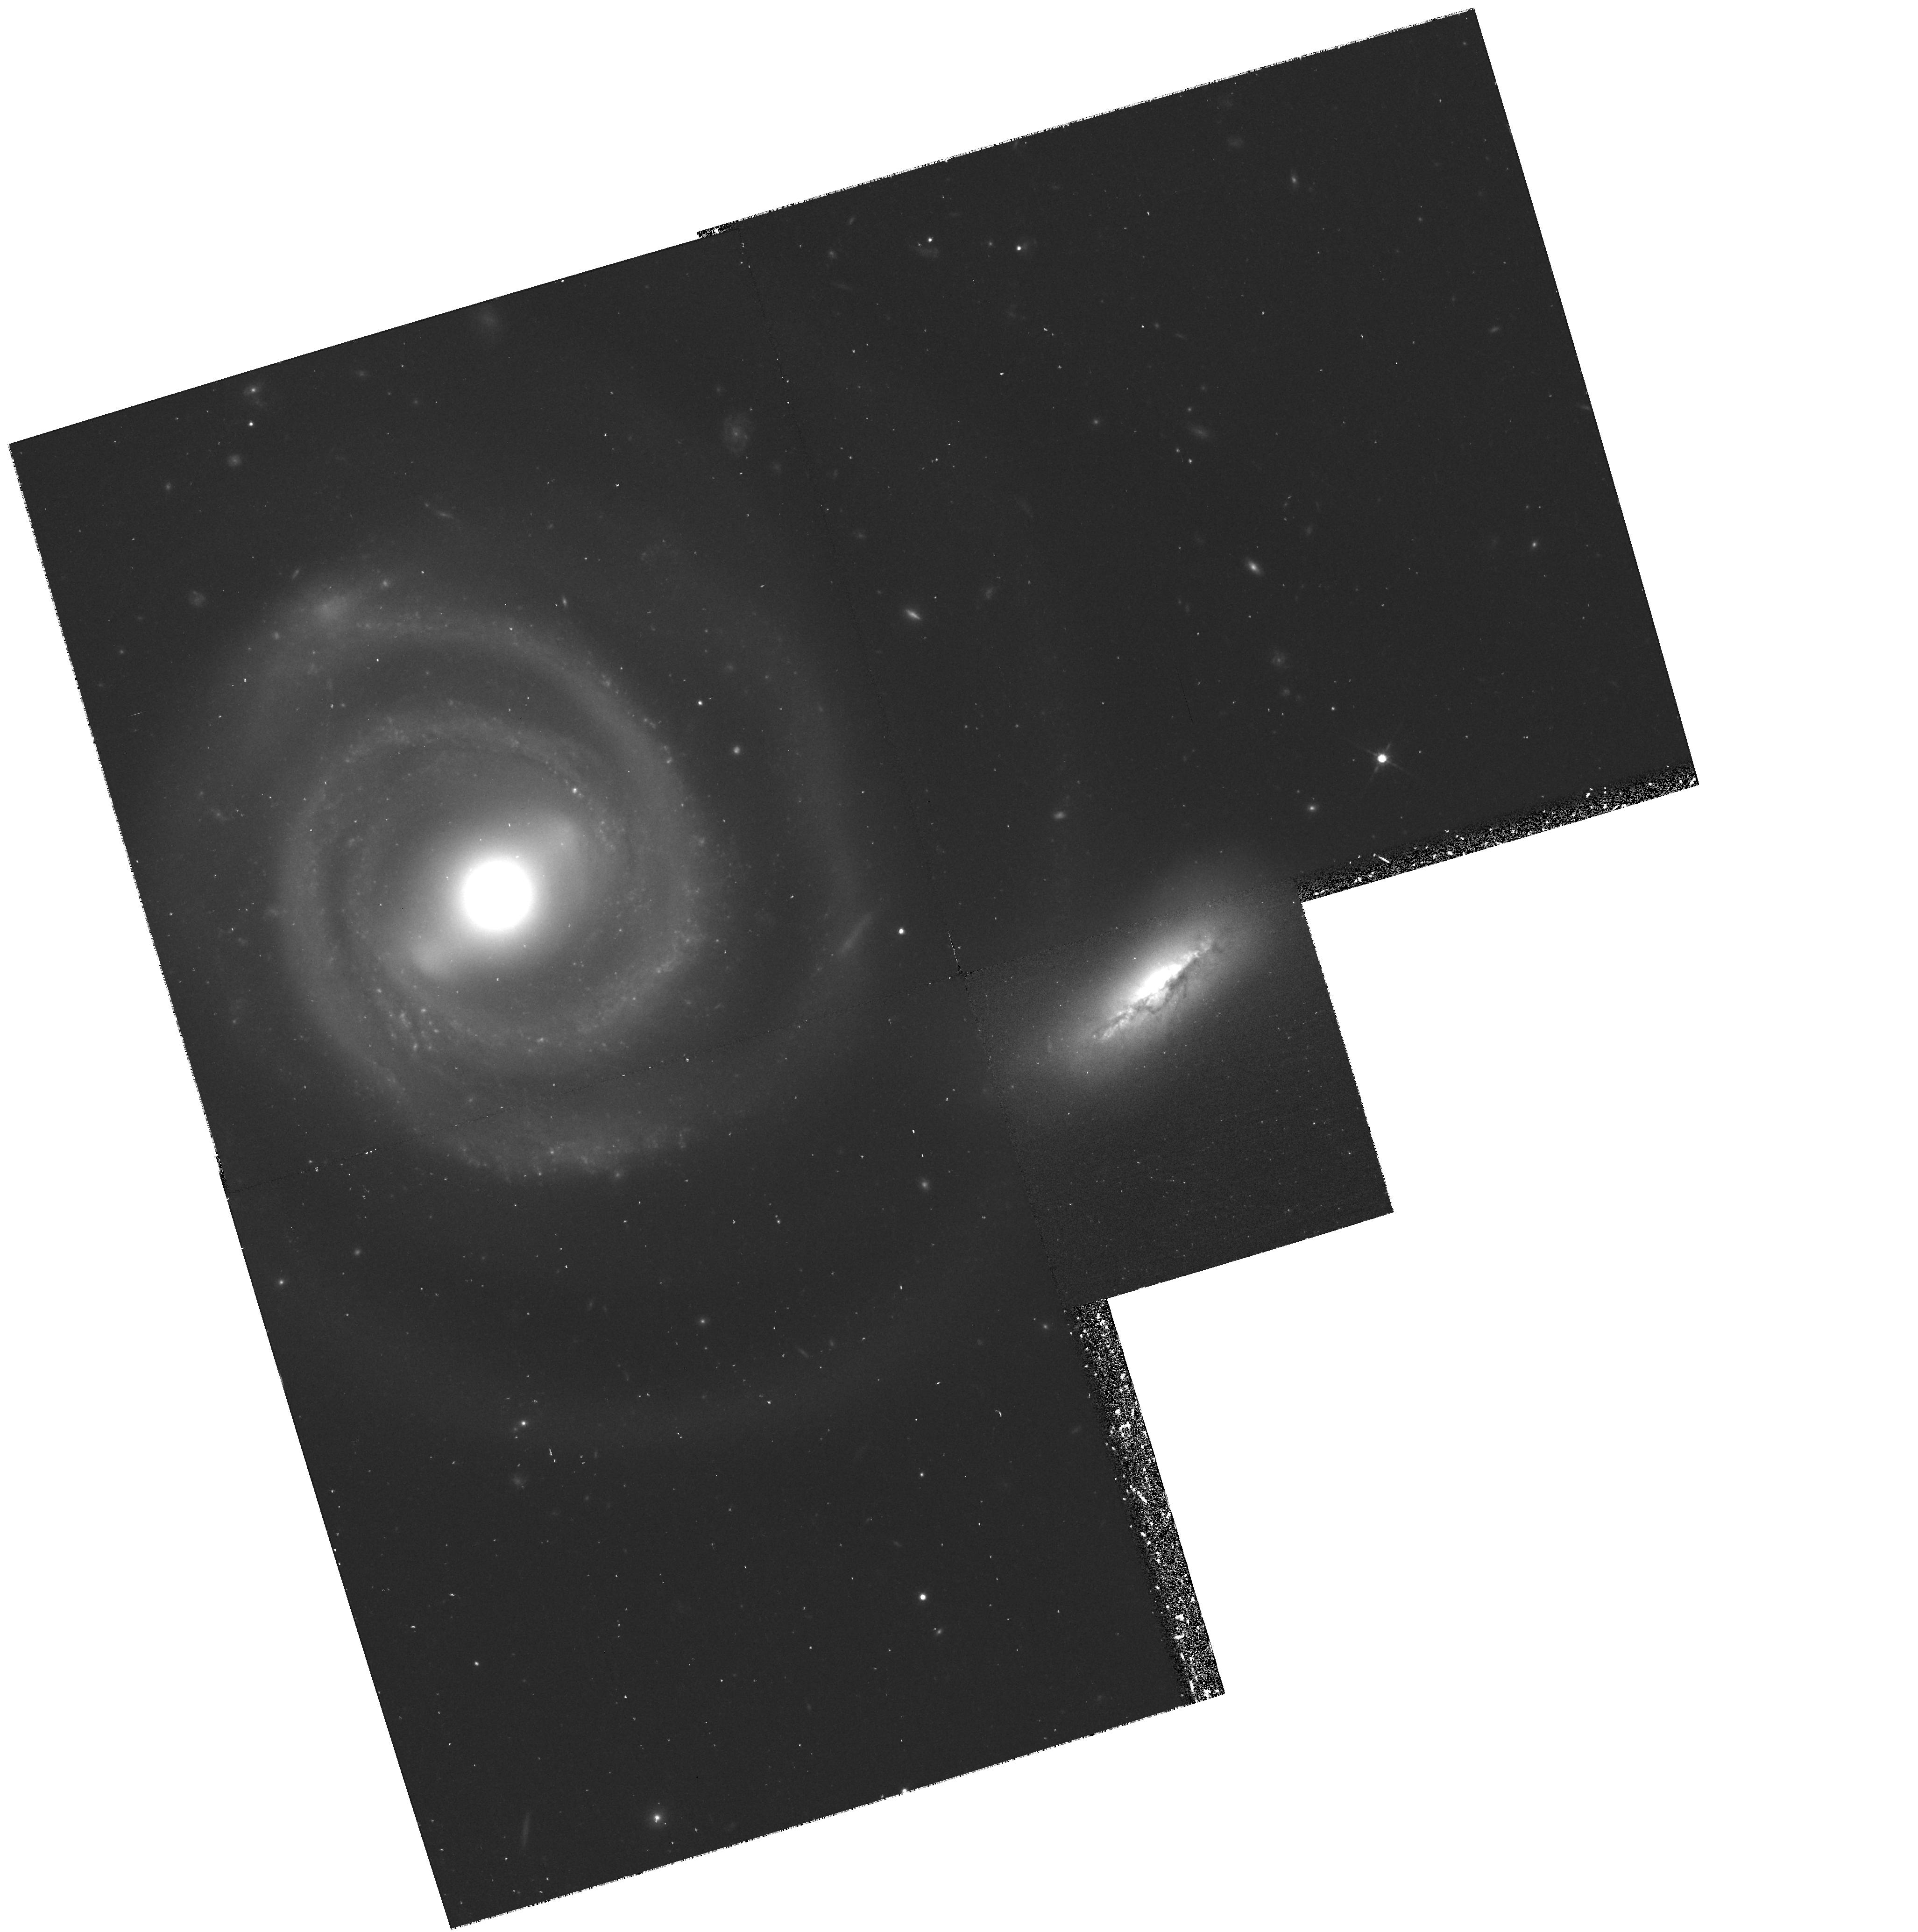
Target: NGC5754. Instrument: WFPC2/PC. Filter: F814W. Exposure: 43 min. Observation ID: hst_7467_01_wfpc2_pc_f814w_u55u01

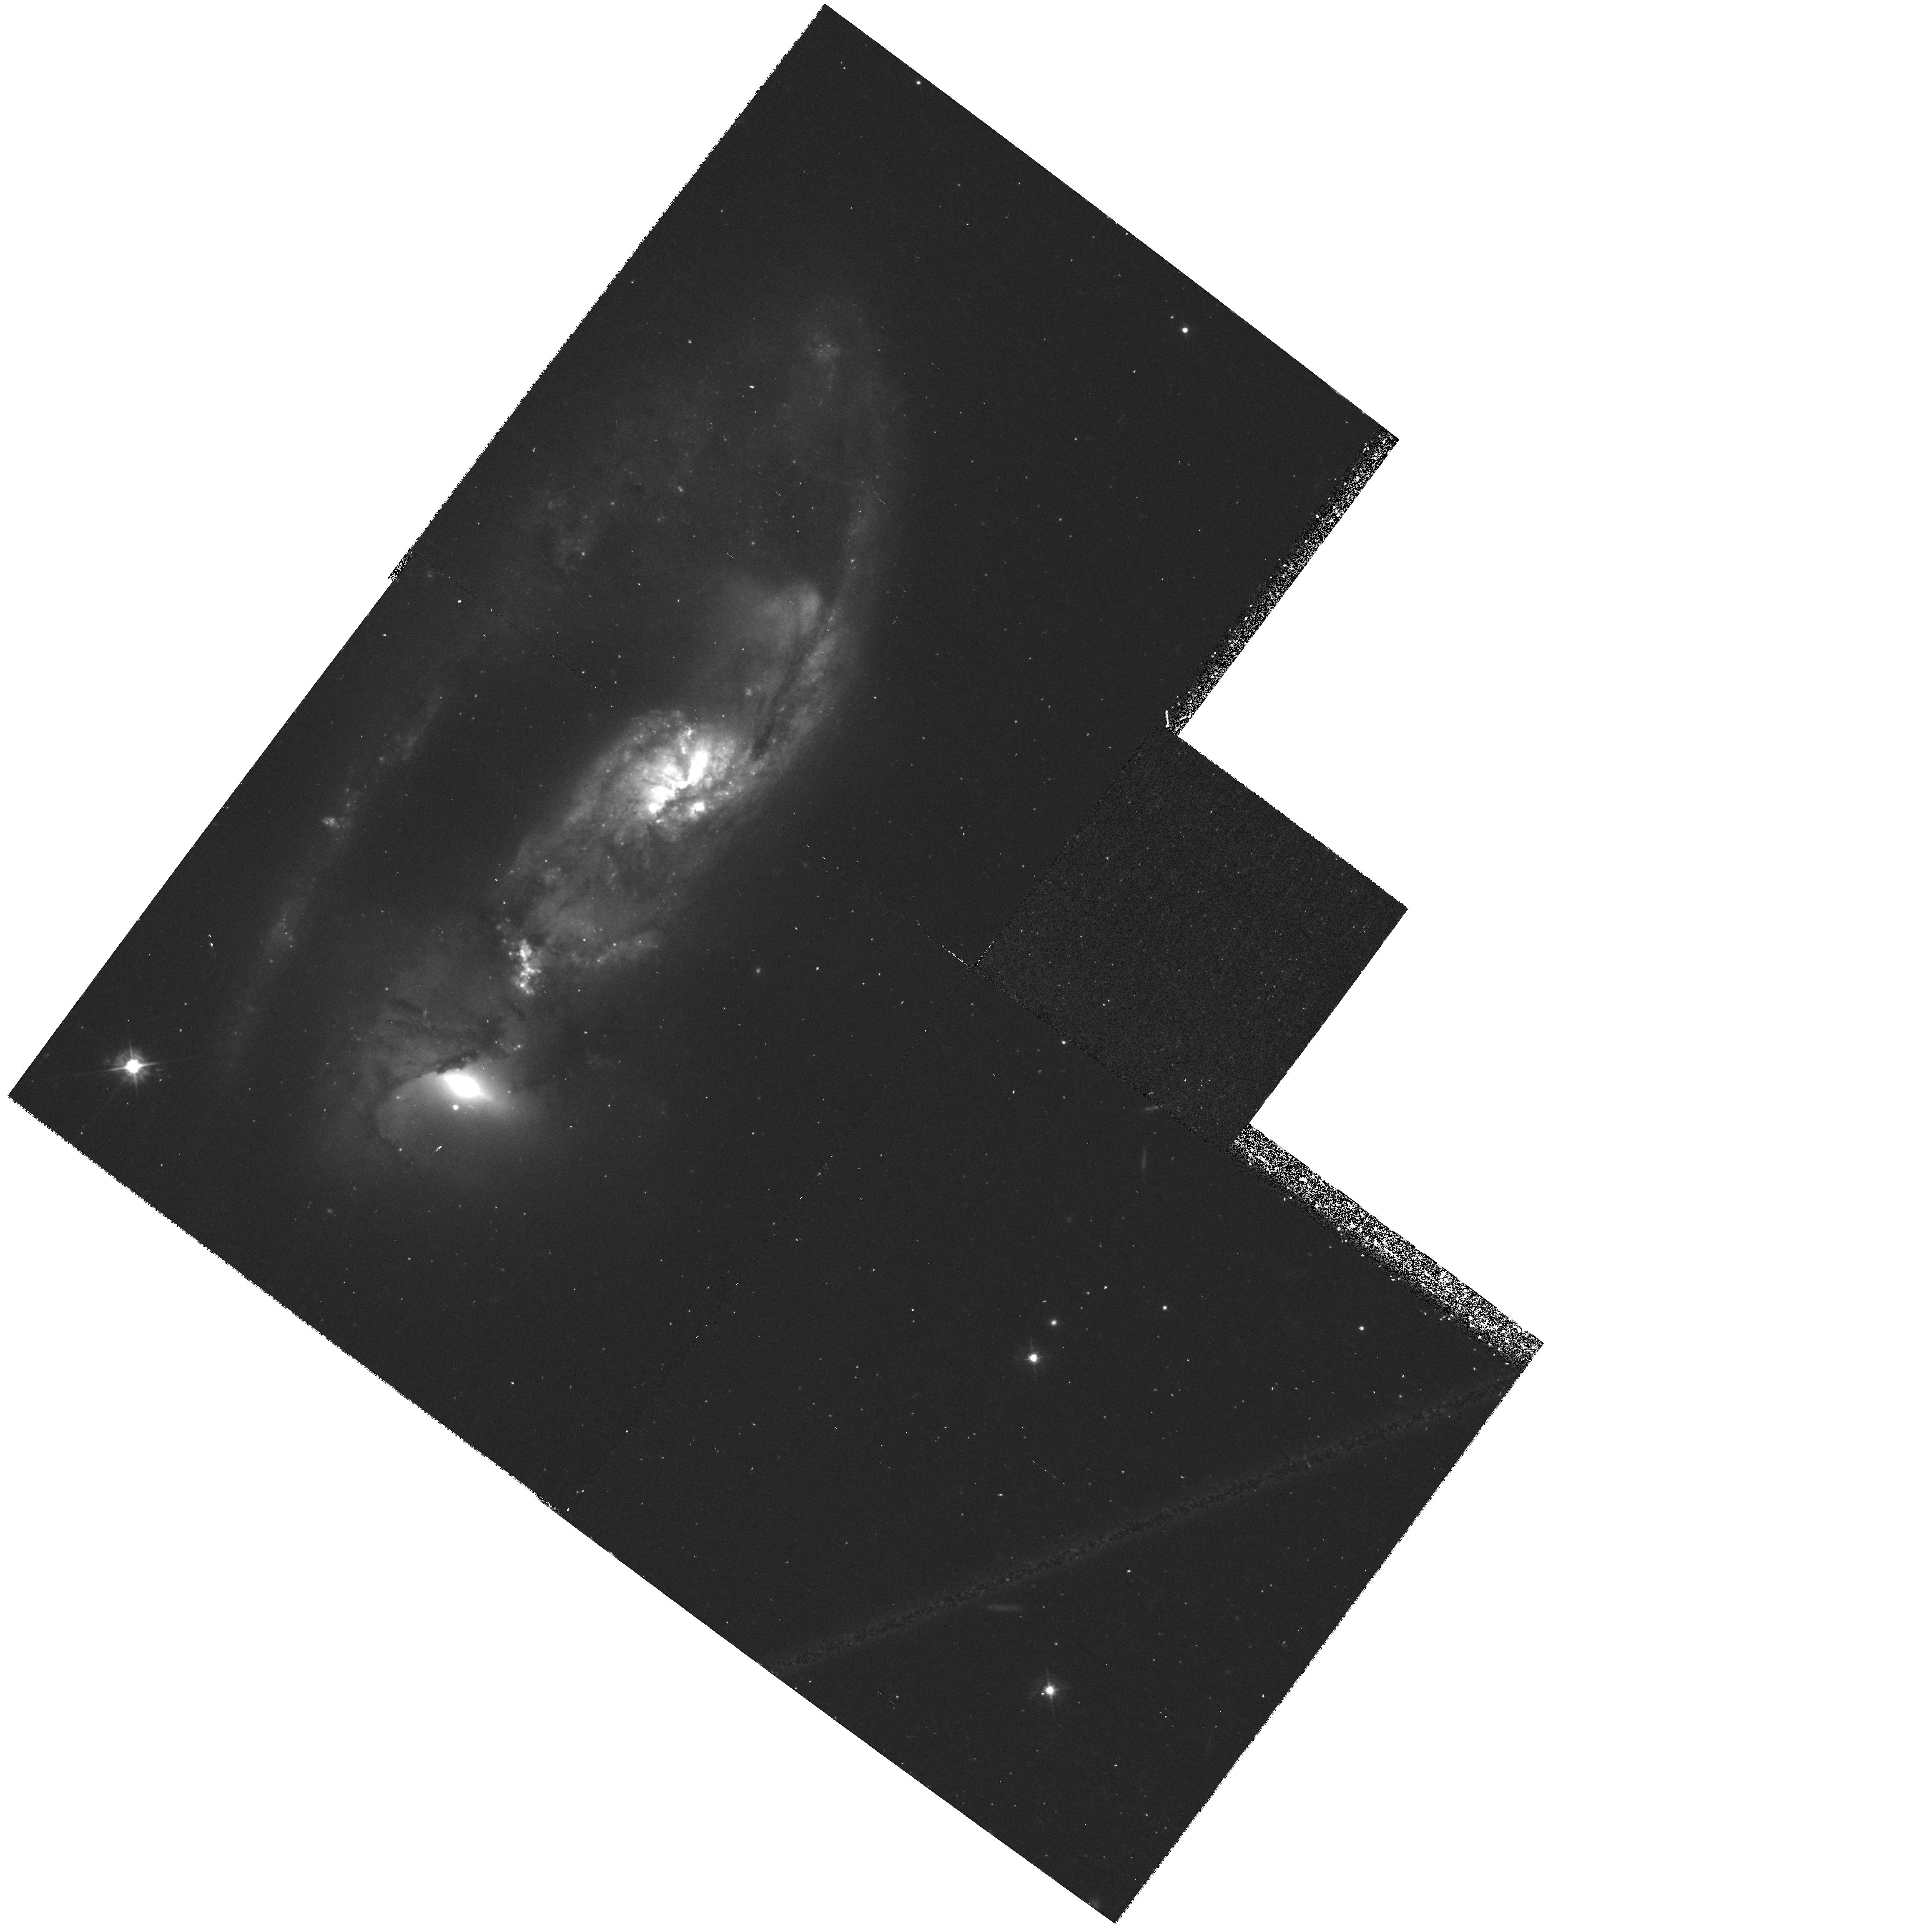
Target: NGC6621. Instrument: WFPC2/PC. Filter: F450W. Exposure: 43 min. Observation ID: hst_7467_04_wfpc2_pc_f450w_u55u04

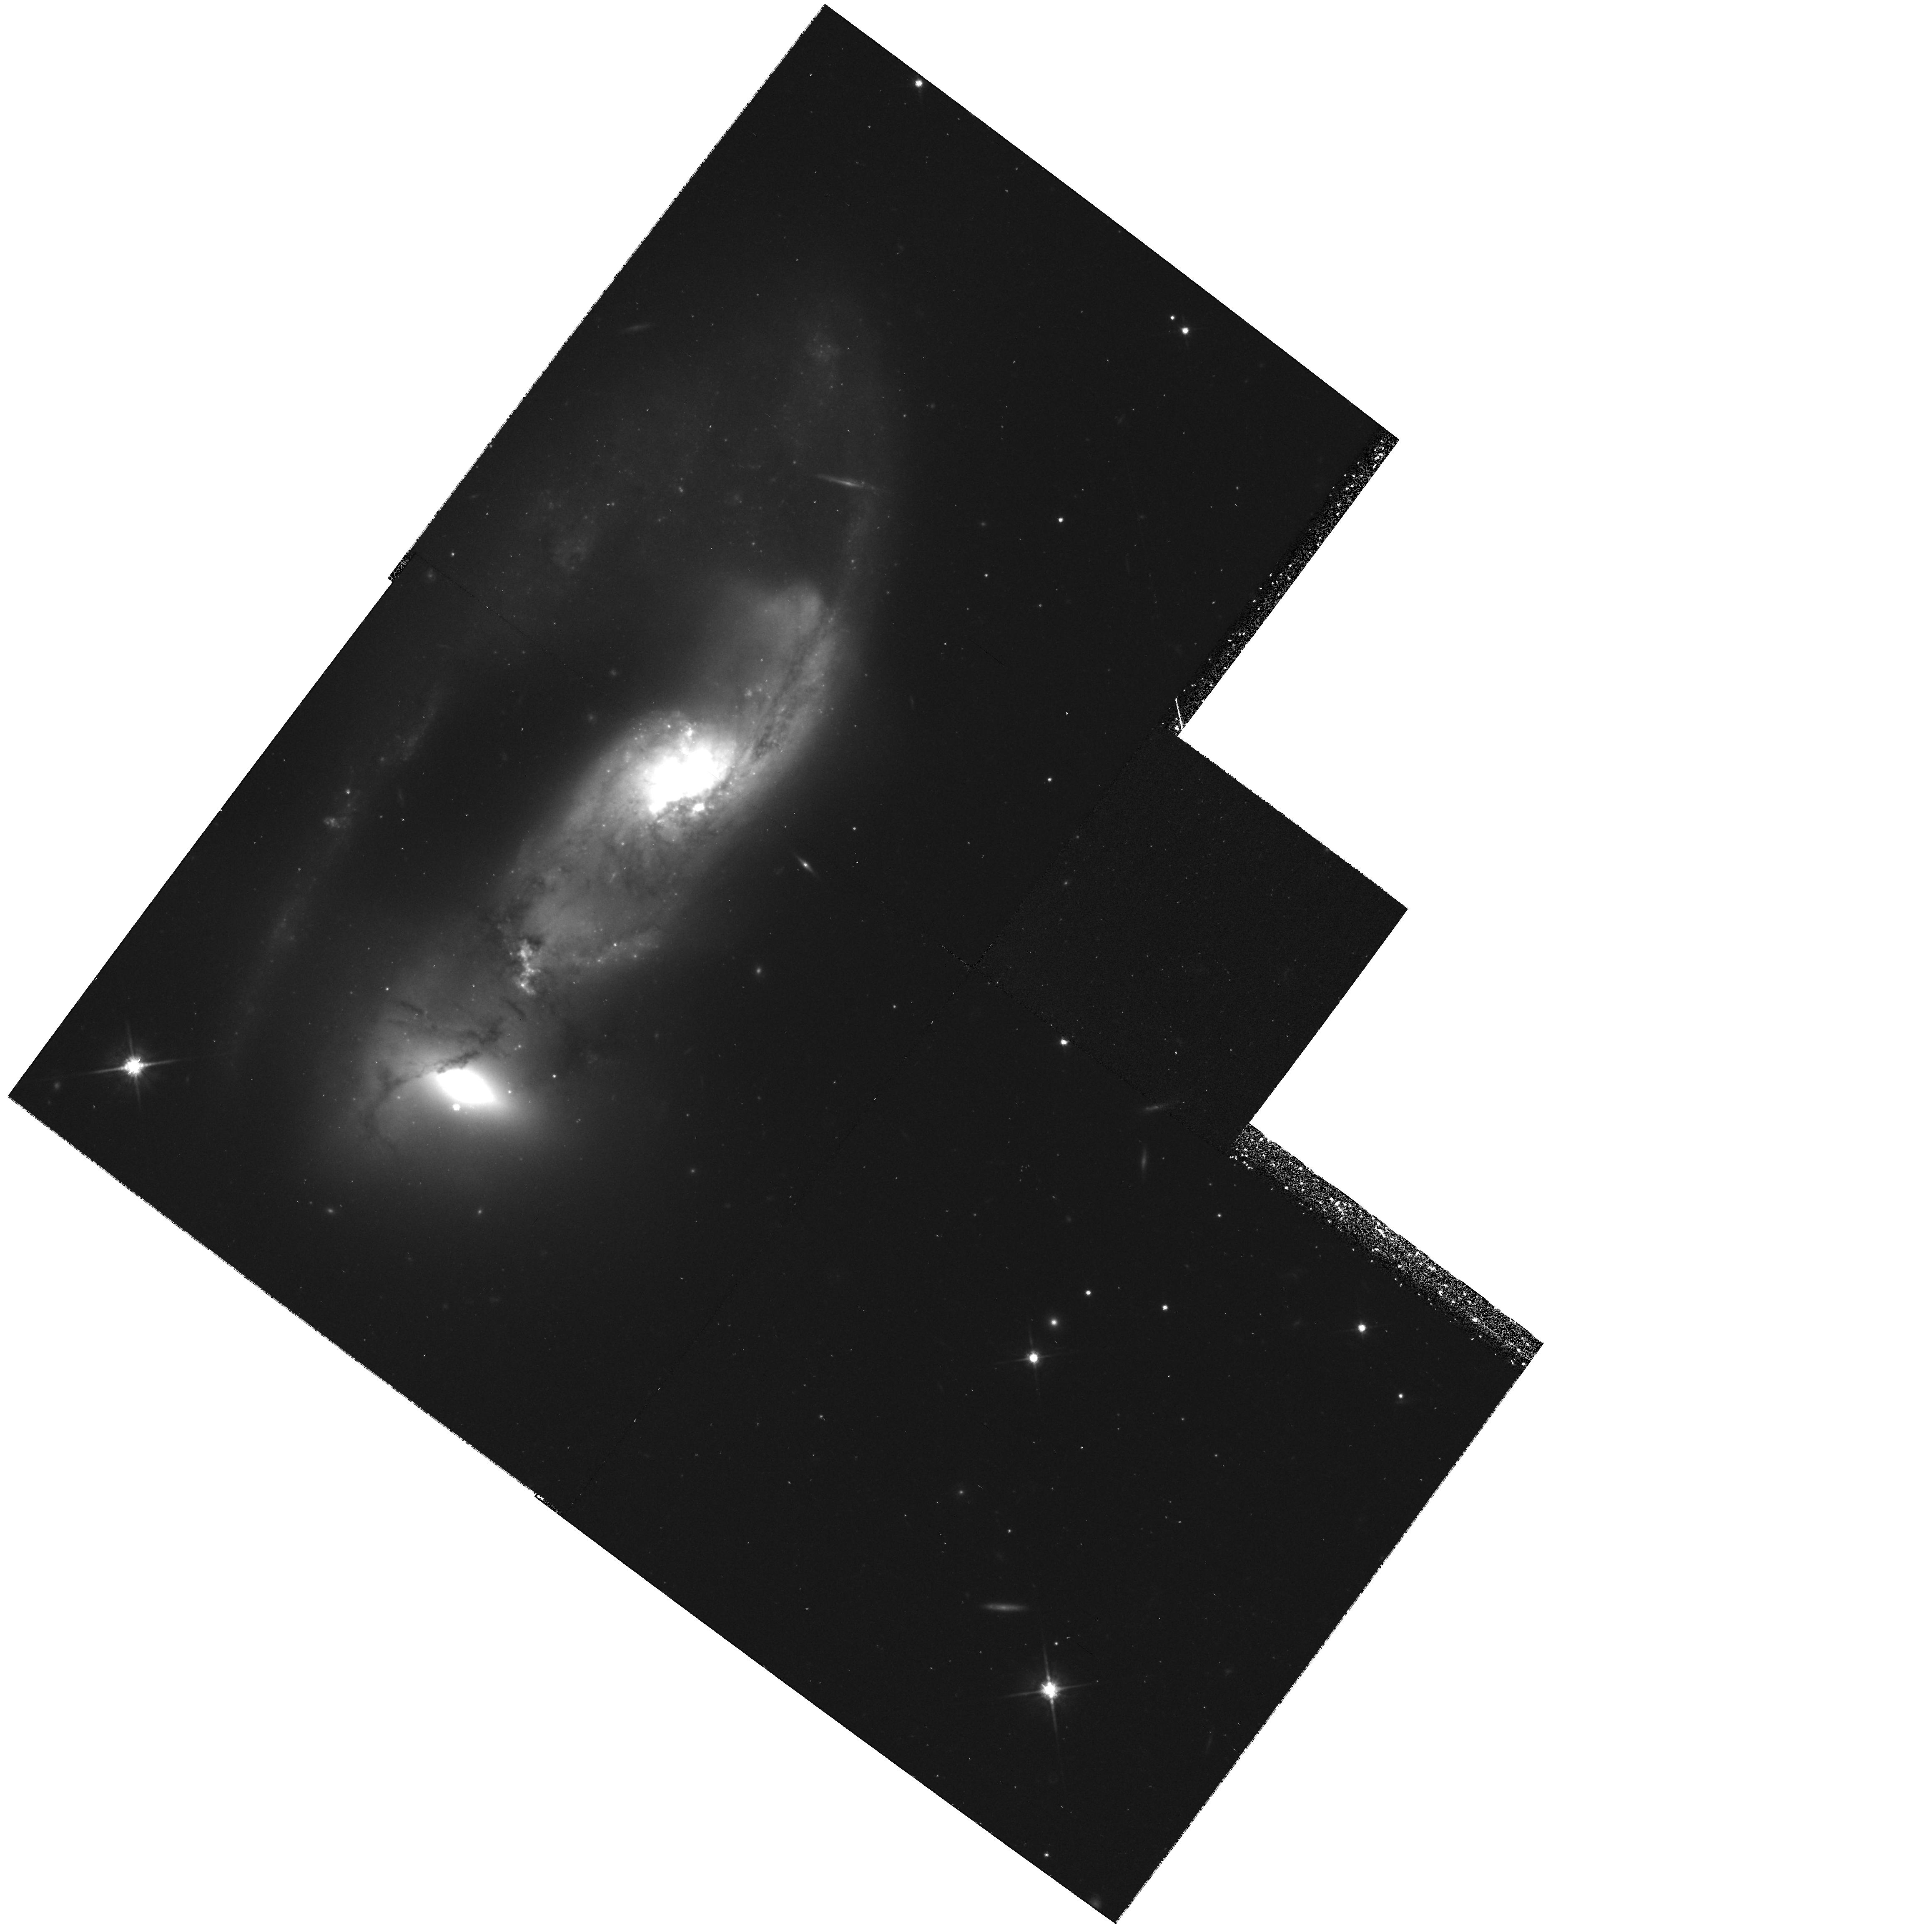
Target: NGC6621. Instrument: WFPC2/PC. Filter: F814W. Exposure: 43 min. Observation ID: hst_7467_04_wfpc2_pc_f814w_u55u04

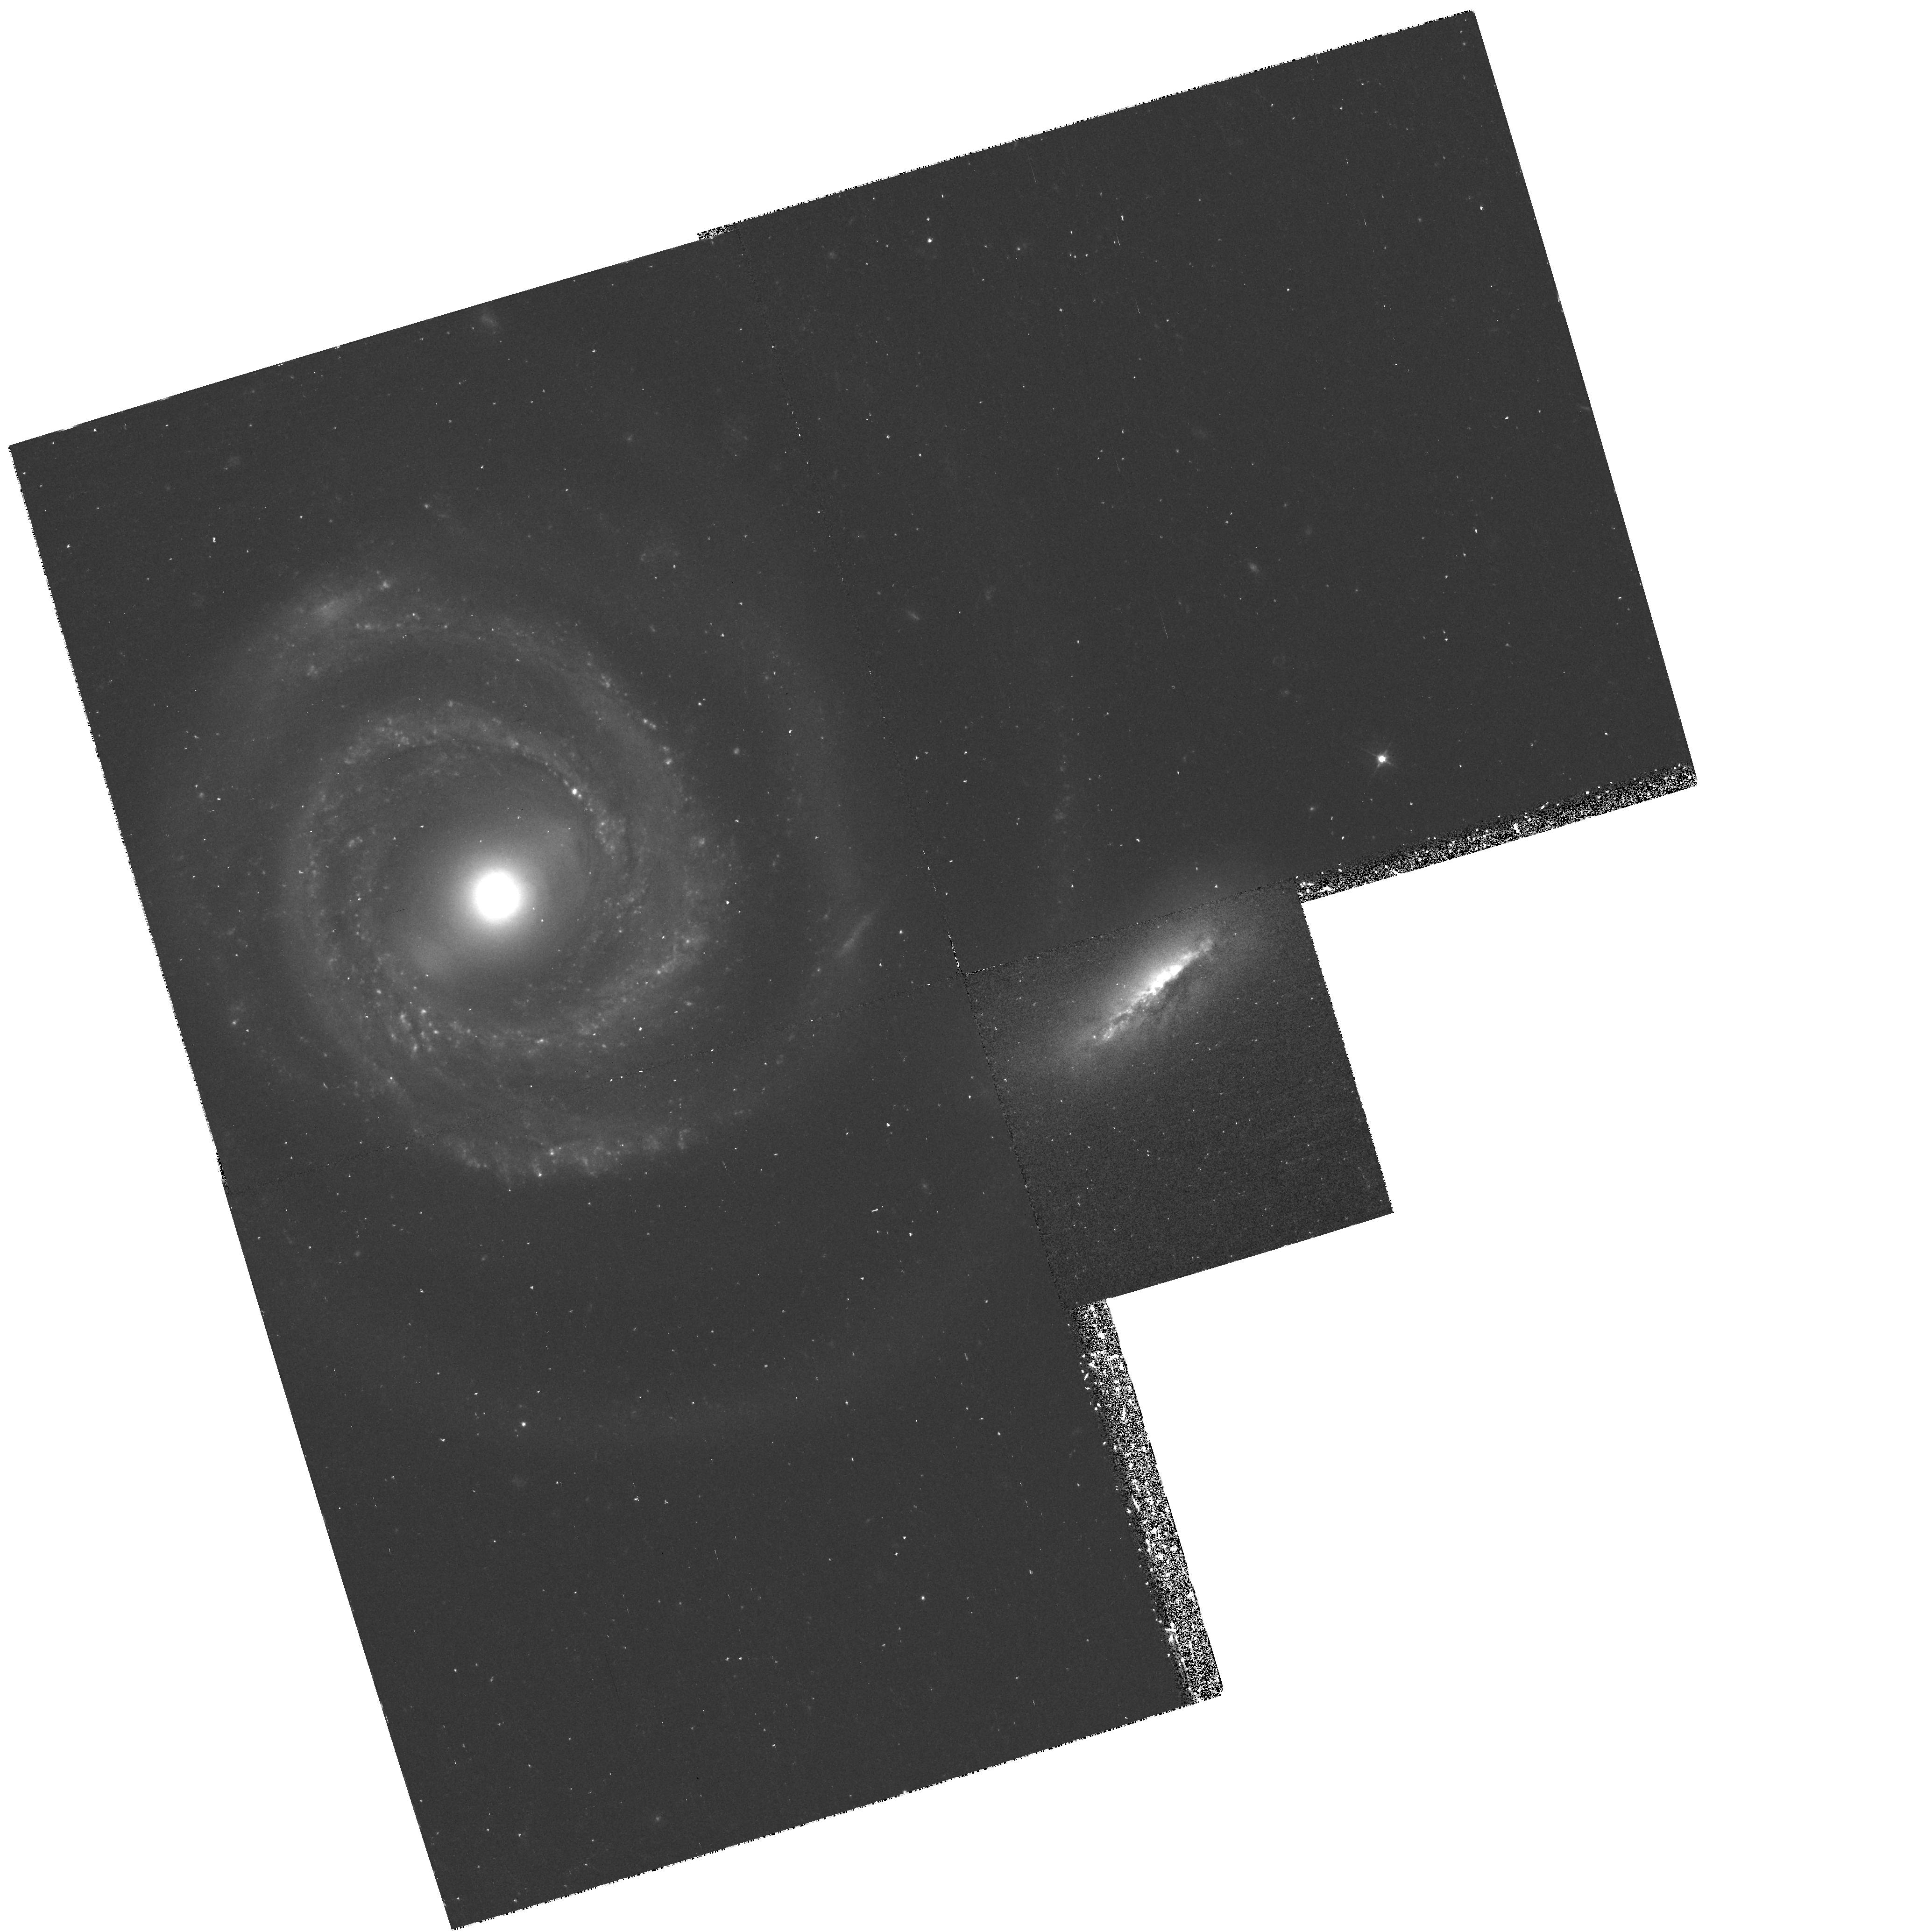
Target: NGC5754. Instrument: WFPC2/PC. Filter: F450W. Exposure: 43 min. Observation ID: hst_7467_01_wfpc2_pc_f450w_u55u01

Do Massive Star Clusters Form in Young and Weak Galaxy Interactions? (PI: Keel, William Clifford)

We propose WFPC2 imaging of two interacting galaxy pairs in two bandpasses (B and I). In the two-dimensional space of interactions that go from weak to strong, and from early to late, these 2 pairs represent the as-yet unstudied cases of ``late weak'' and ``early strong'' interactions. Our goal is primarily to determine whether the super star clusters (SSC's) that are so prevalent in strong, evolved interactions have also been able to form in the weak or young interactions. Secondly, if such clusters are found, we hope to correlate their properties as much as possible to the strengths and ages of the interactions, using the results of previous HST studies (by other authors) of SSC's in older, stronger interactions to complete the correlation space study. We wish to derive the luminosity function, color distribution, and spatial distribution of these clusters, with the hope of correlating those properties with (a) the distribution and site-specific properties of H II regions that are already seen in ground- based H-alpha observations and with (b) the global physical parameters of the tidal interaction event. In this way, we hope to understand further what are the conditions under which such massive star clusters form, what is their prevalence at the present epoch in violently star-forming regions, and are these regions likely analogs for early epochs of star and galaxy formation.